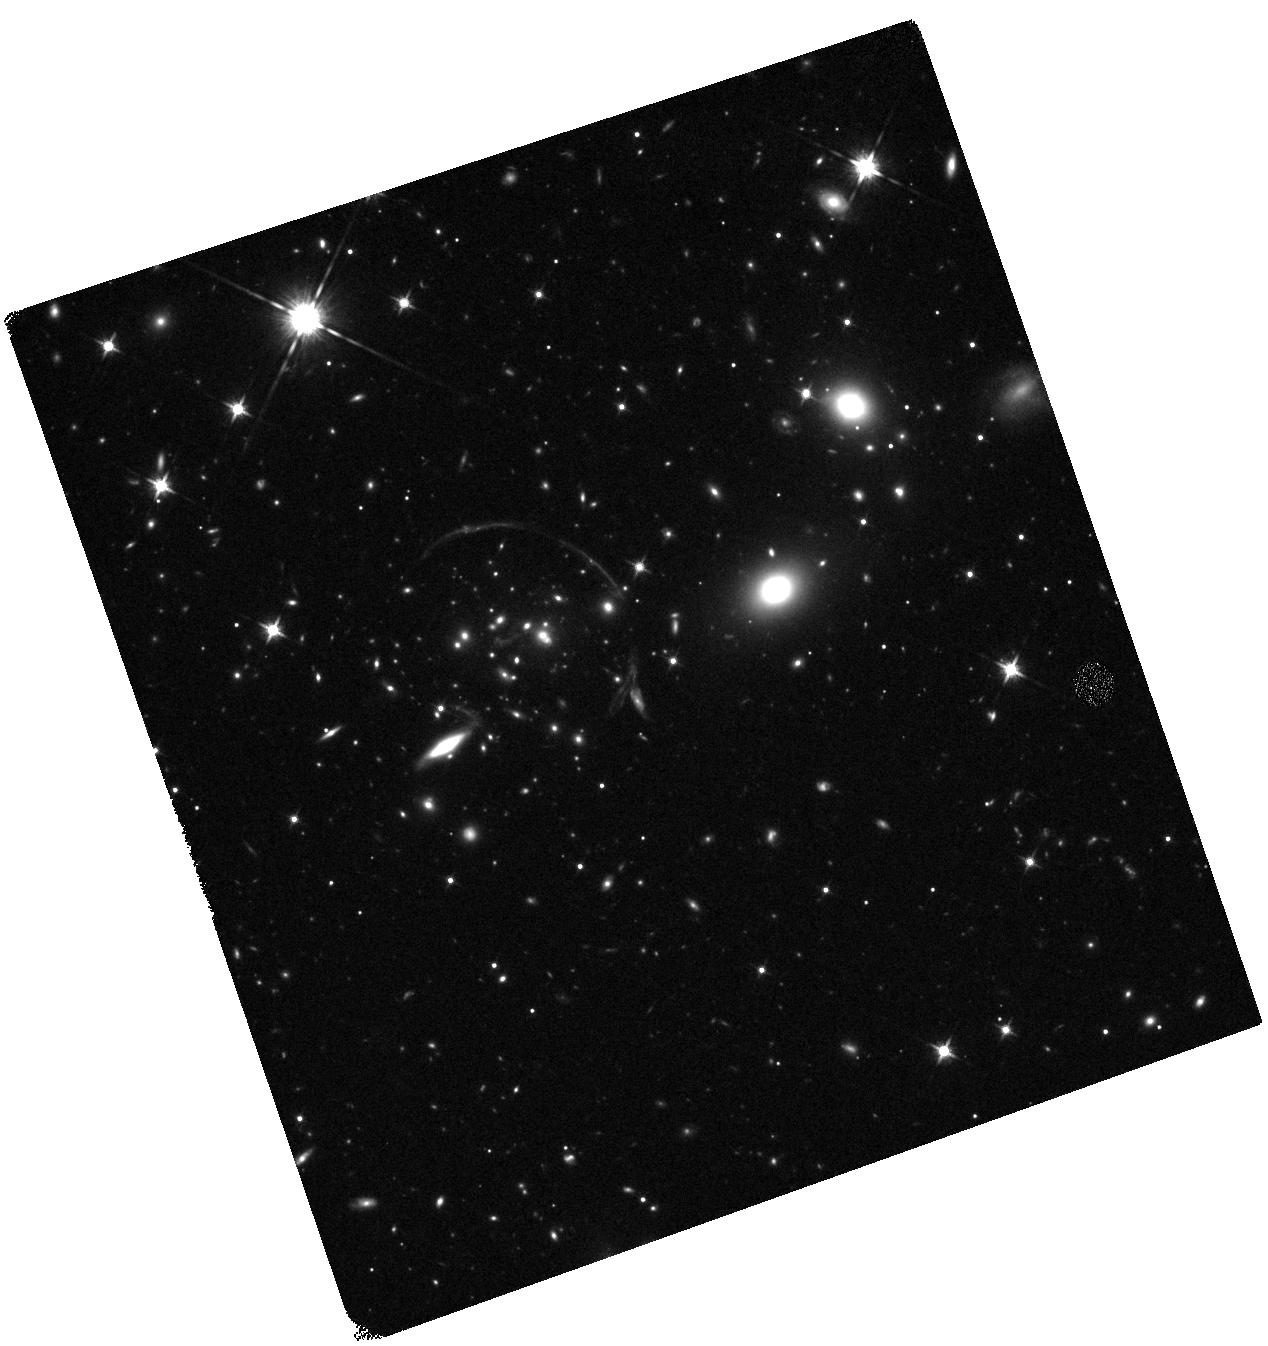
Target: DESJ2011-5228
Instrument: WFC3/IR
Filter: F125W
Exposure: 23 min
Observation ID: hst_14630_01_wfc3_ir_f125w_id8o01

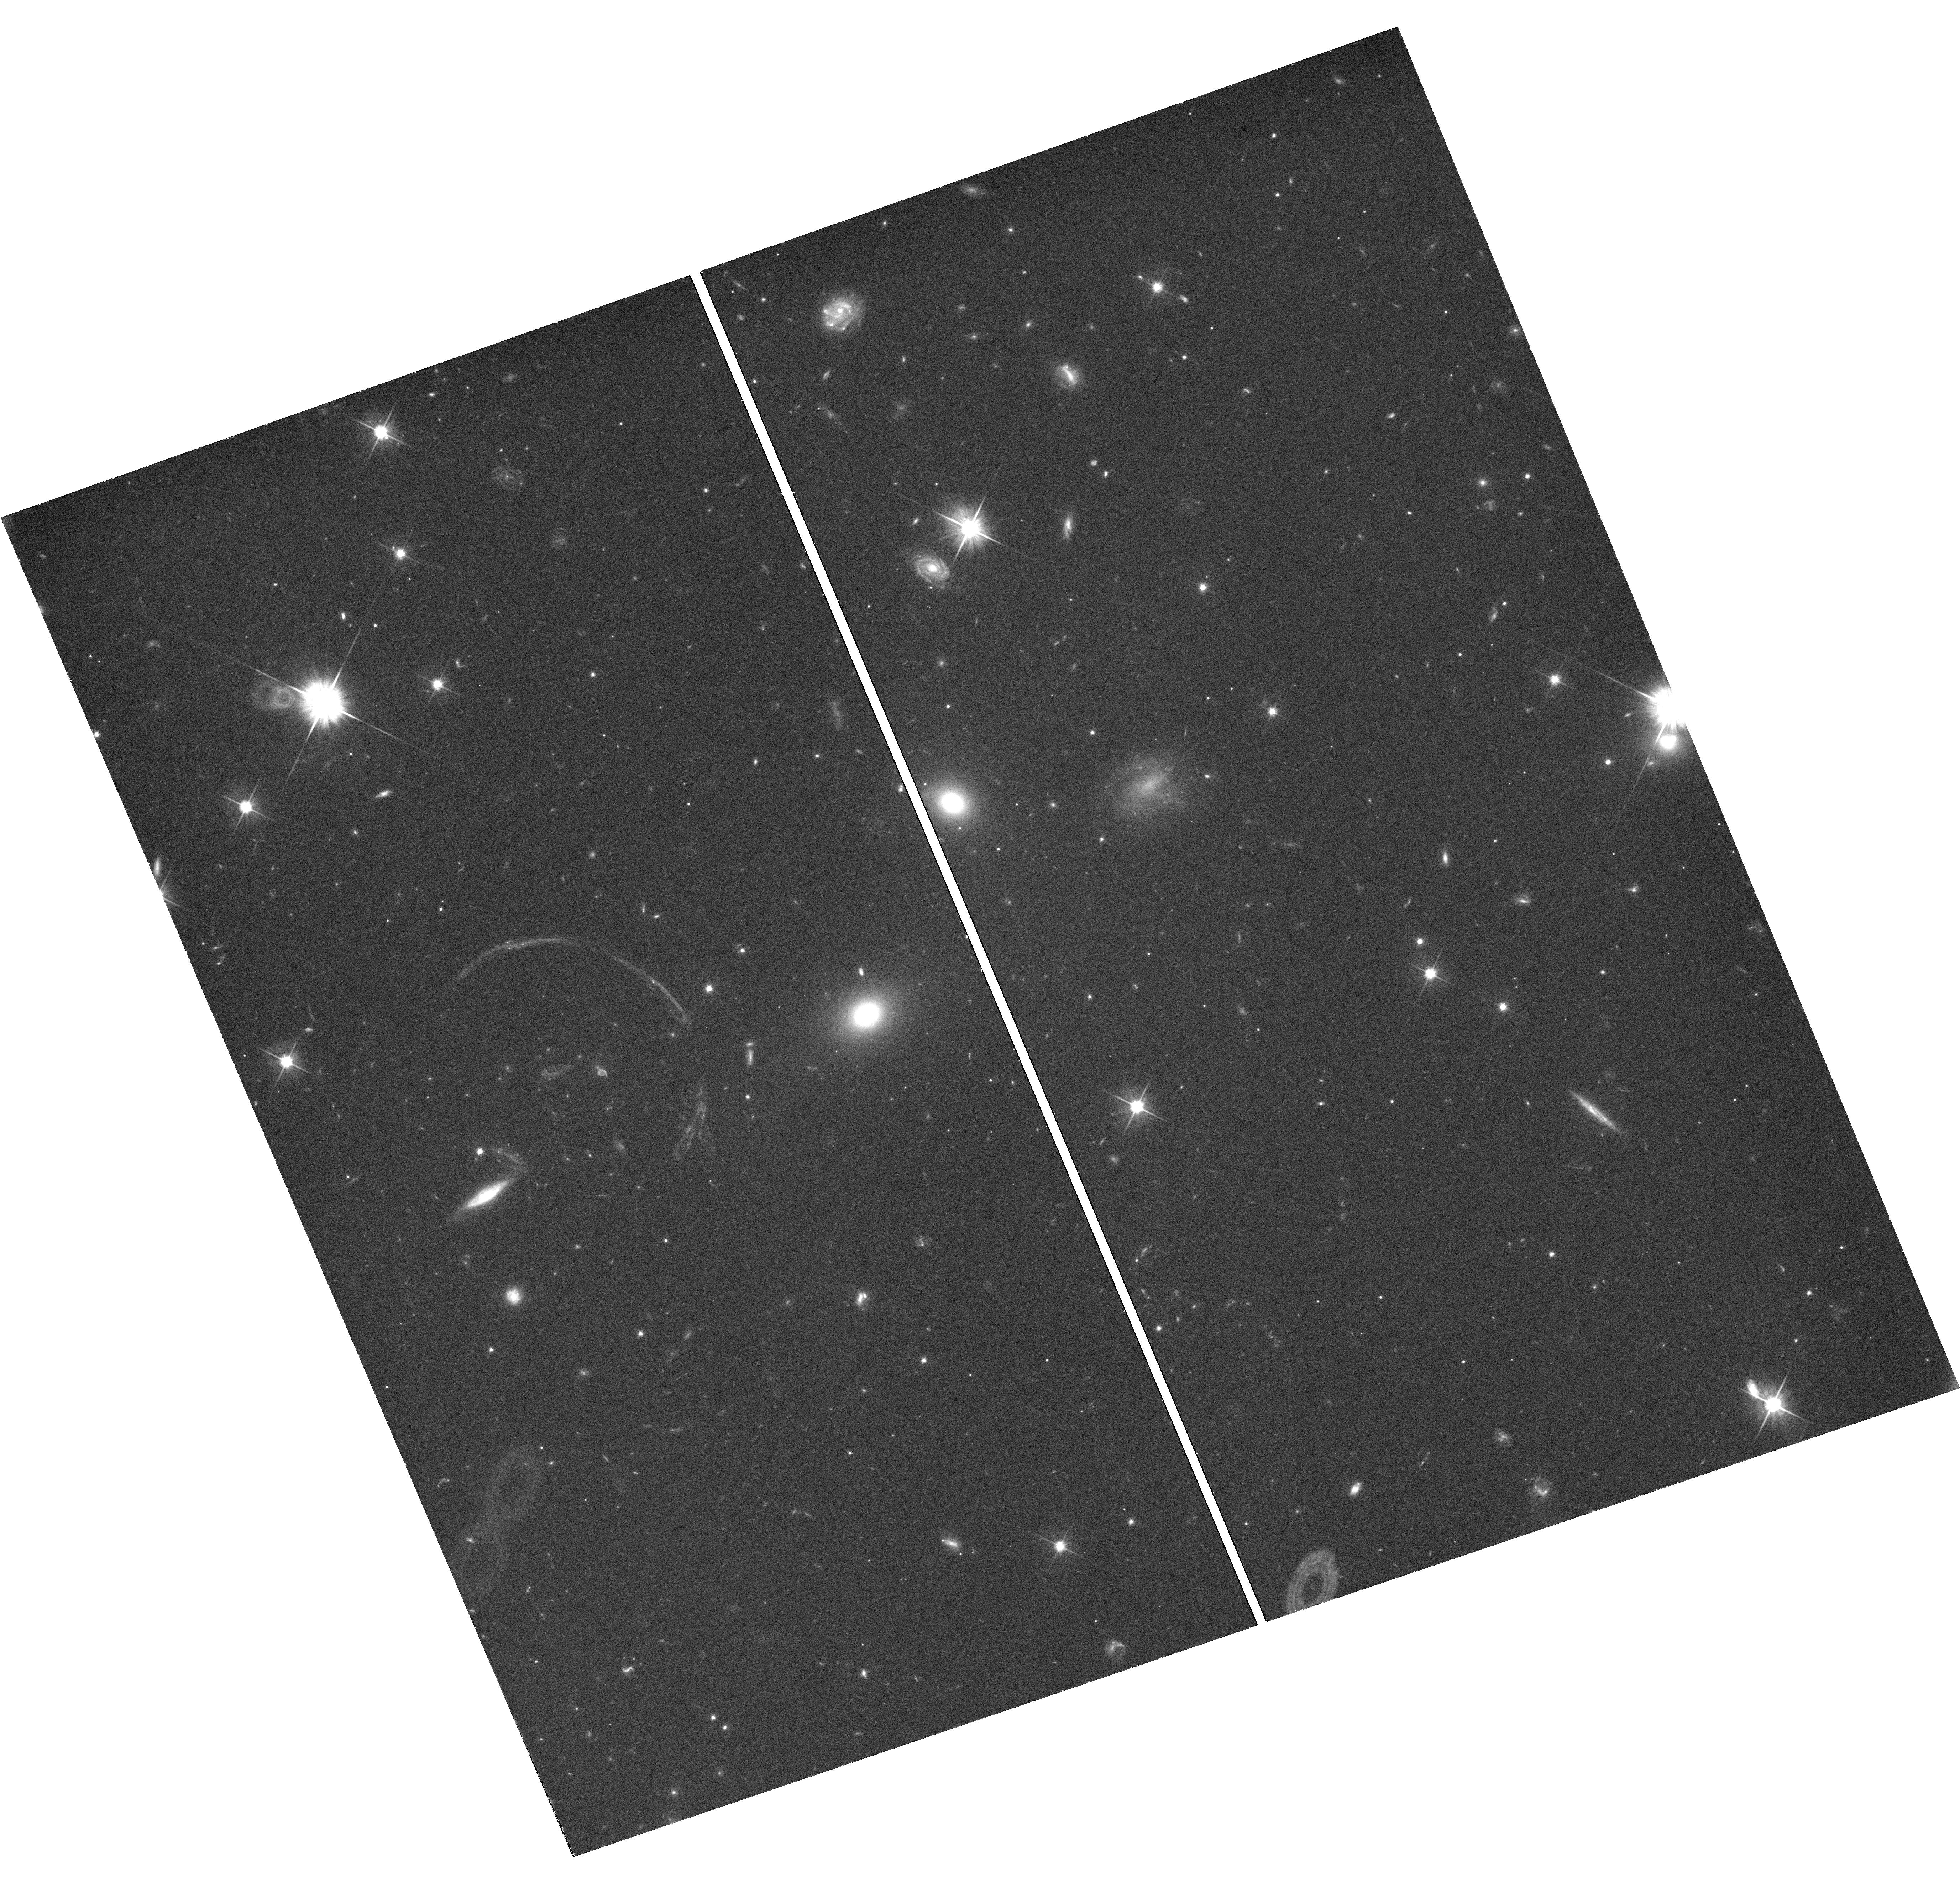
Target: DESJ2011-5228
Instrument: WFC3/UVIS
Filter: F606W
Exposure: 45 min
Observation ID: hst_14630_01_wfc3_uvis_f606w_id8o01

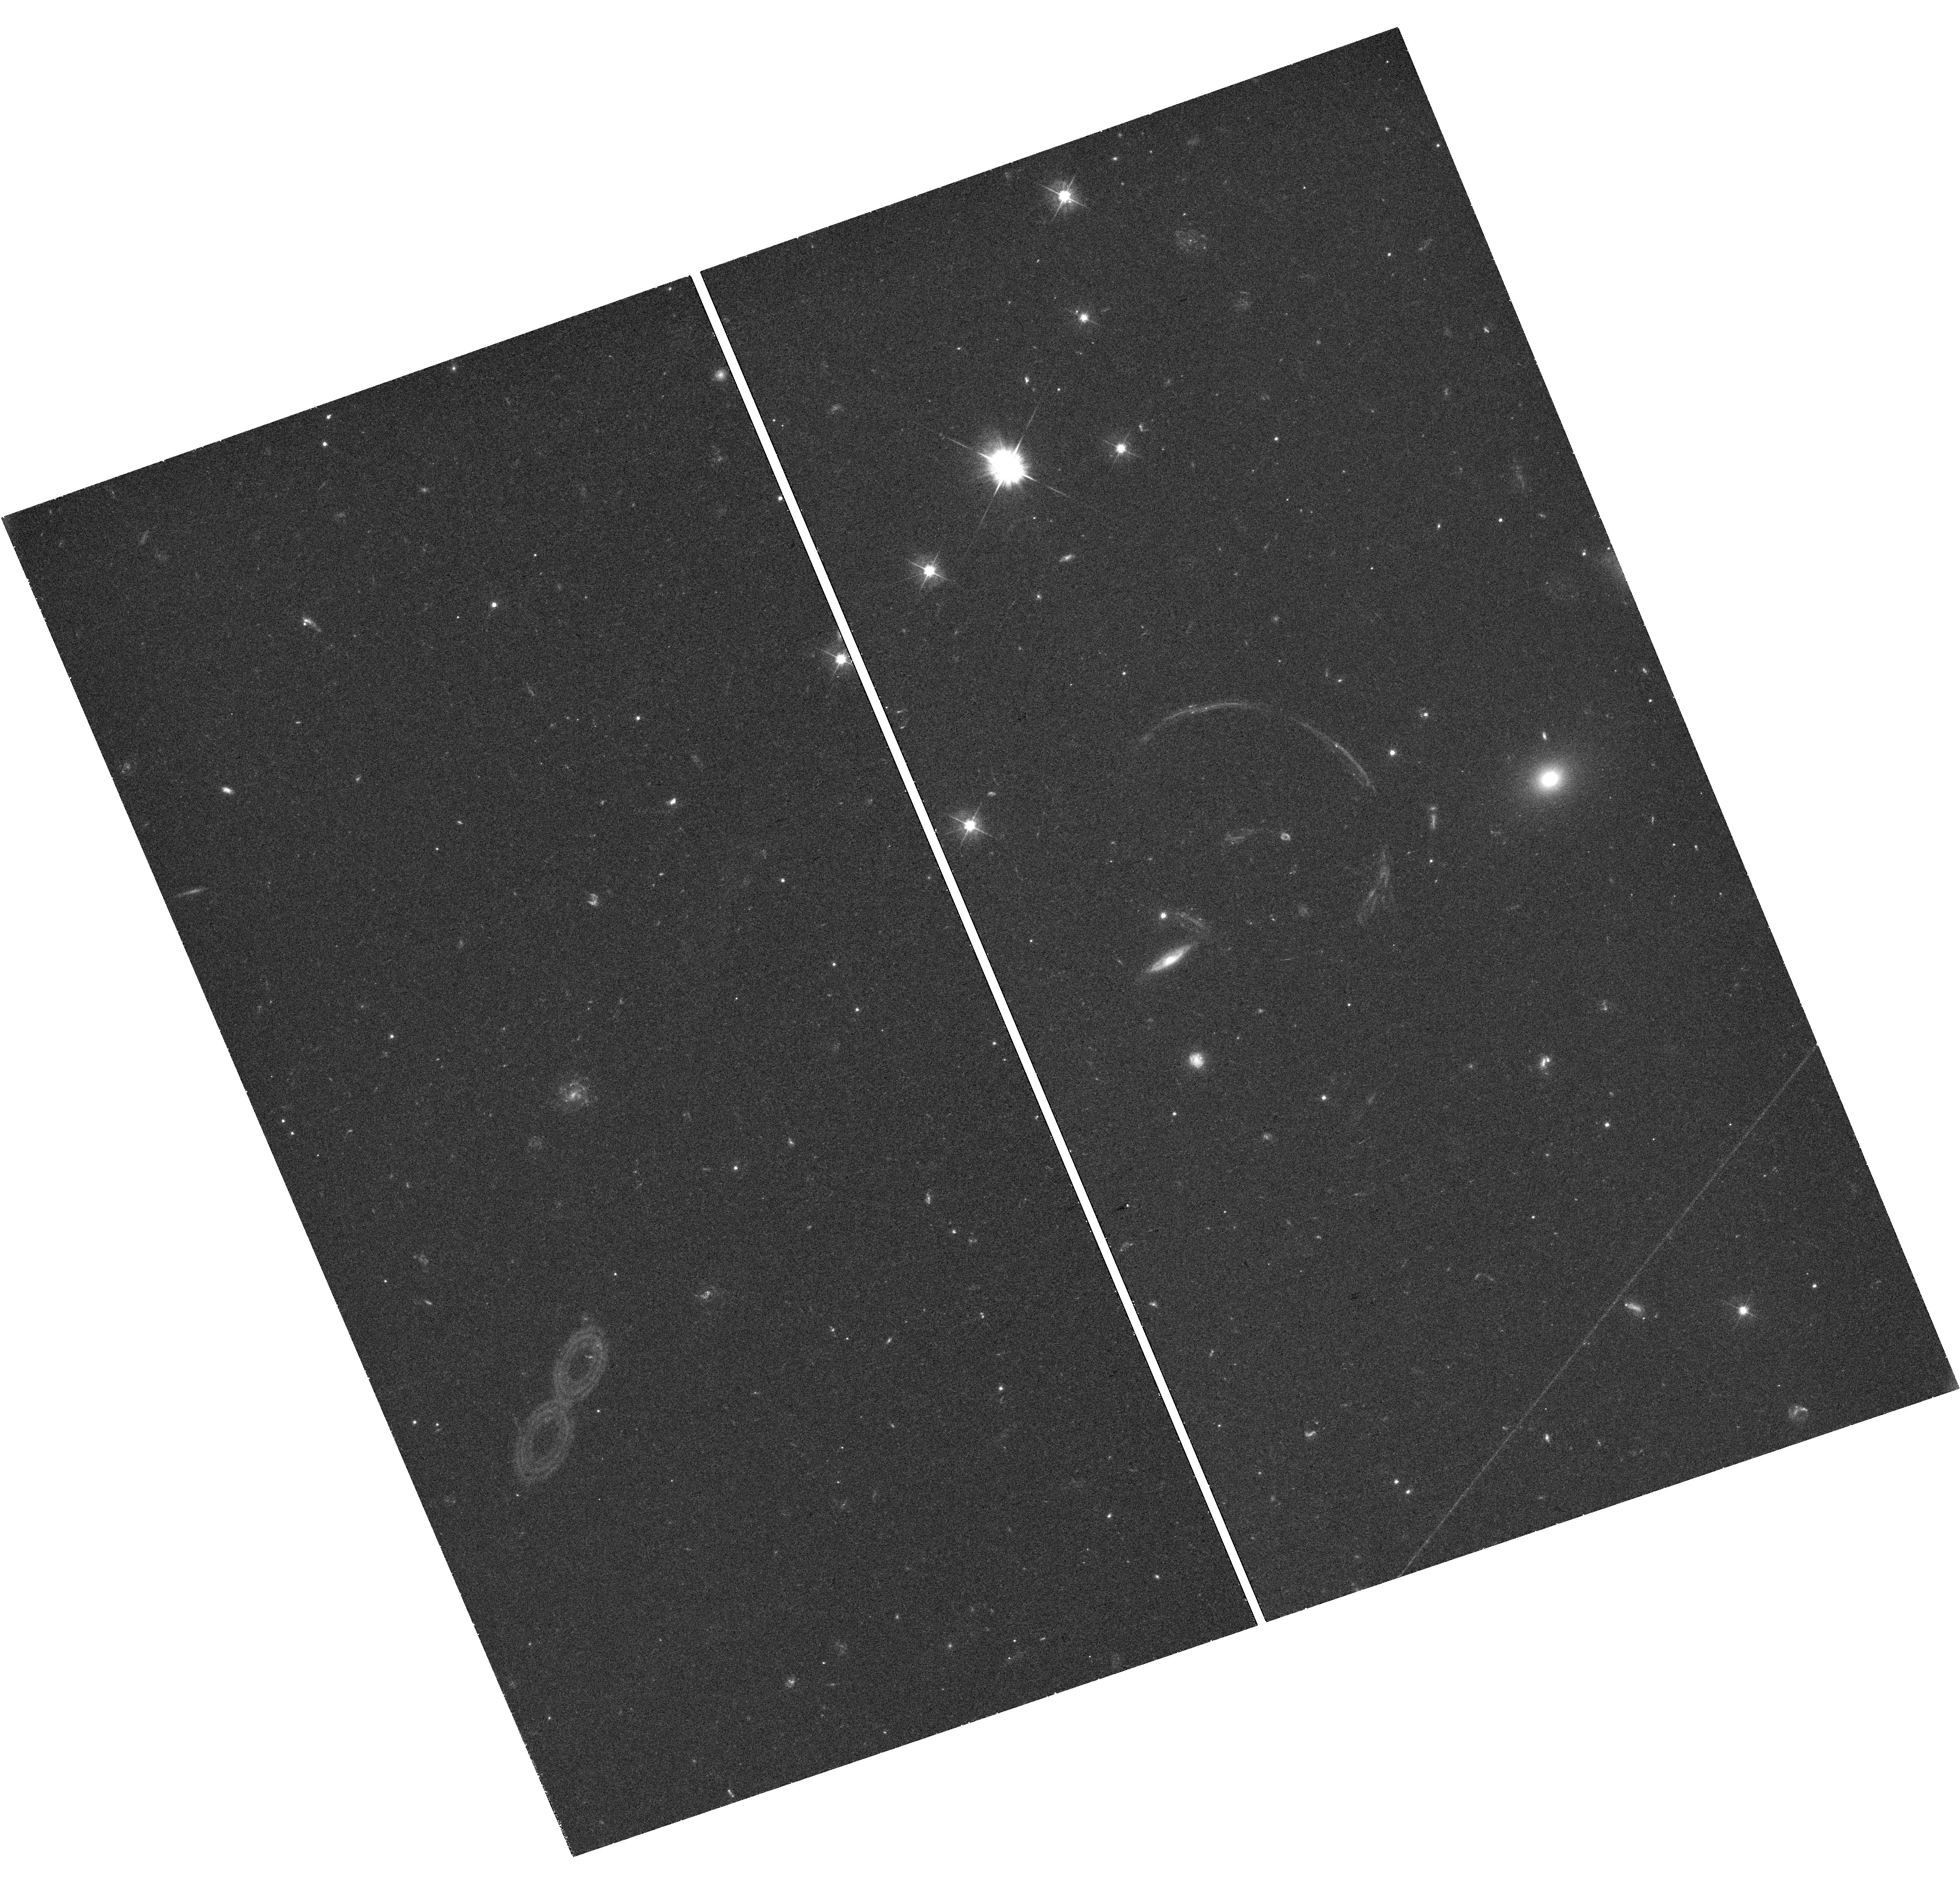
Target: DESJ2011-5228
Instrument: WFC3/UVIS
Filter: F475W
Exposure: 46 min
Observation ID: hst_14630_02_wfc3_uvis_f475w_id8o02

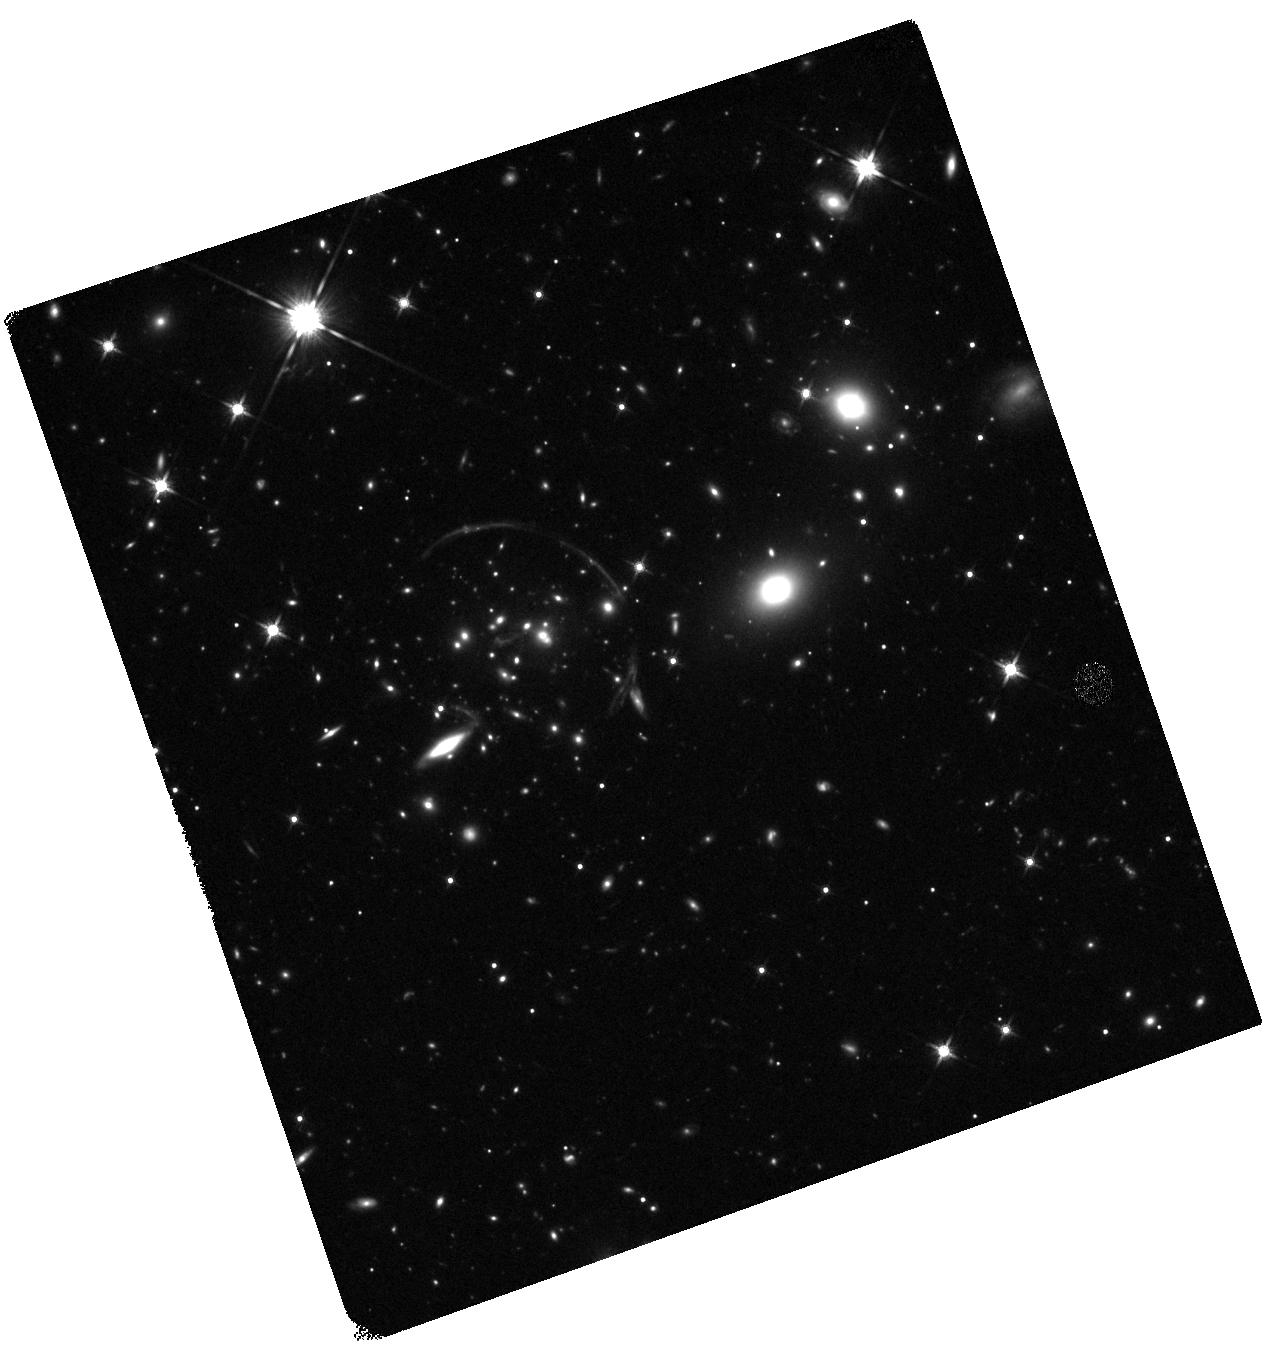
Target: DESJ2011-5228
Instrument: WFC3/IR
Filter: F140W
Exposure: 23 min
Observation ID: hst_14630_01_wfc3_ir_f140w_id8o01

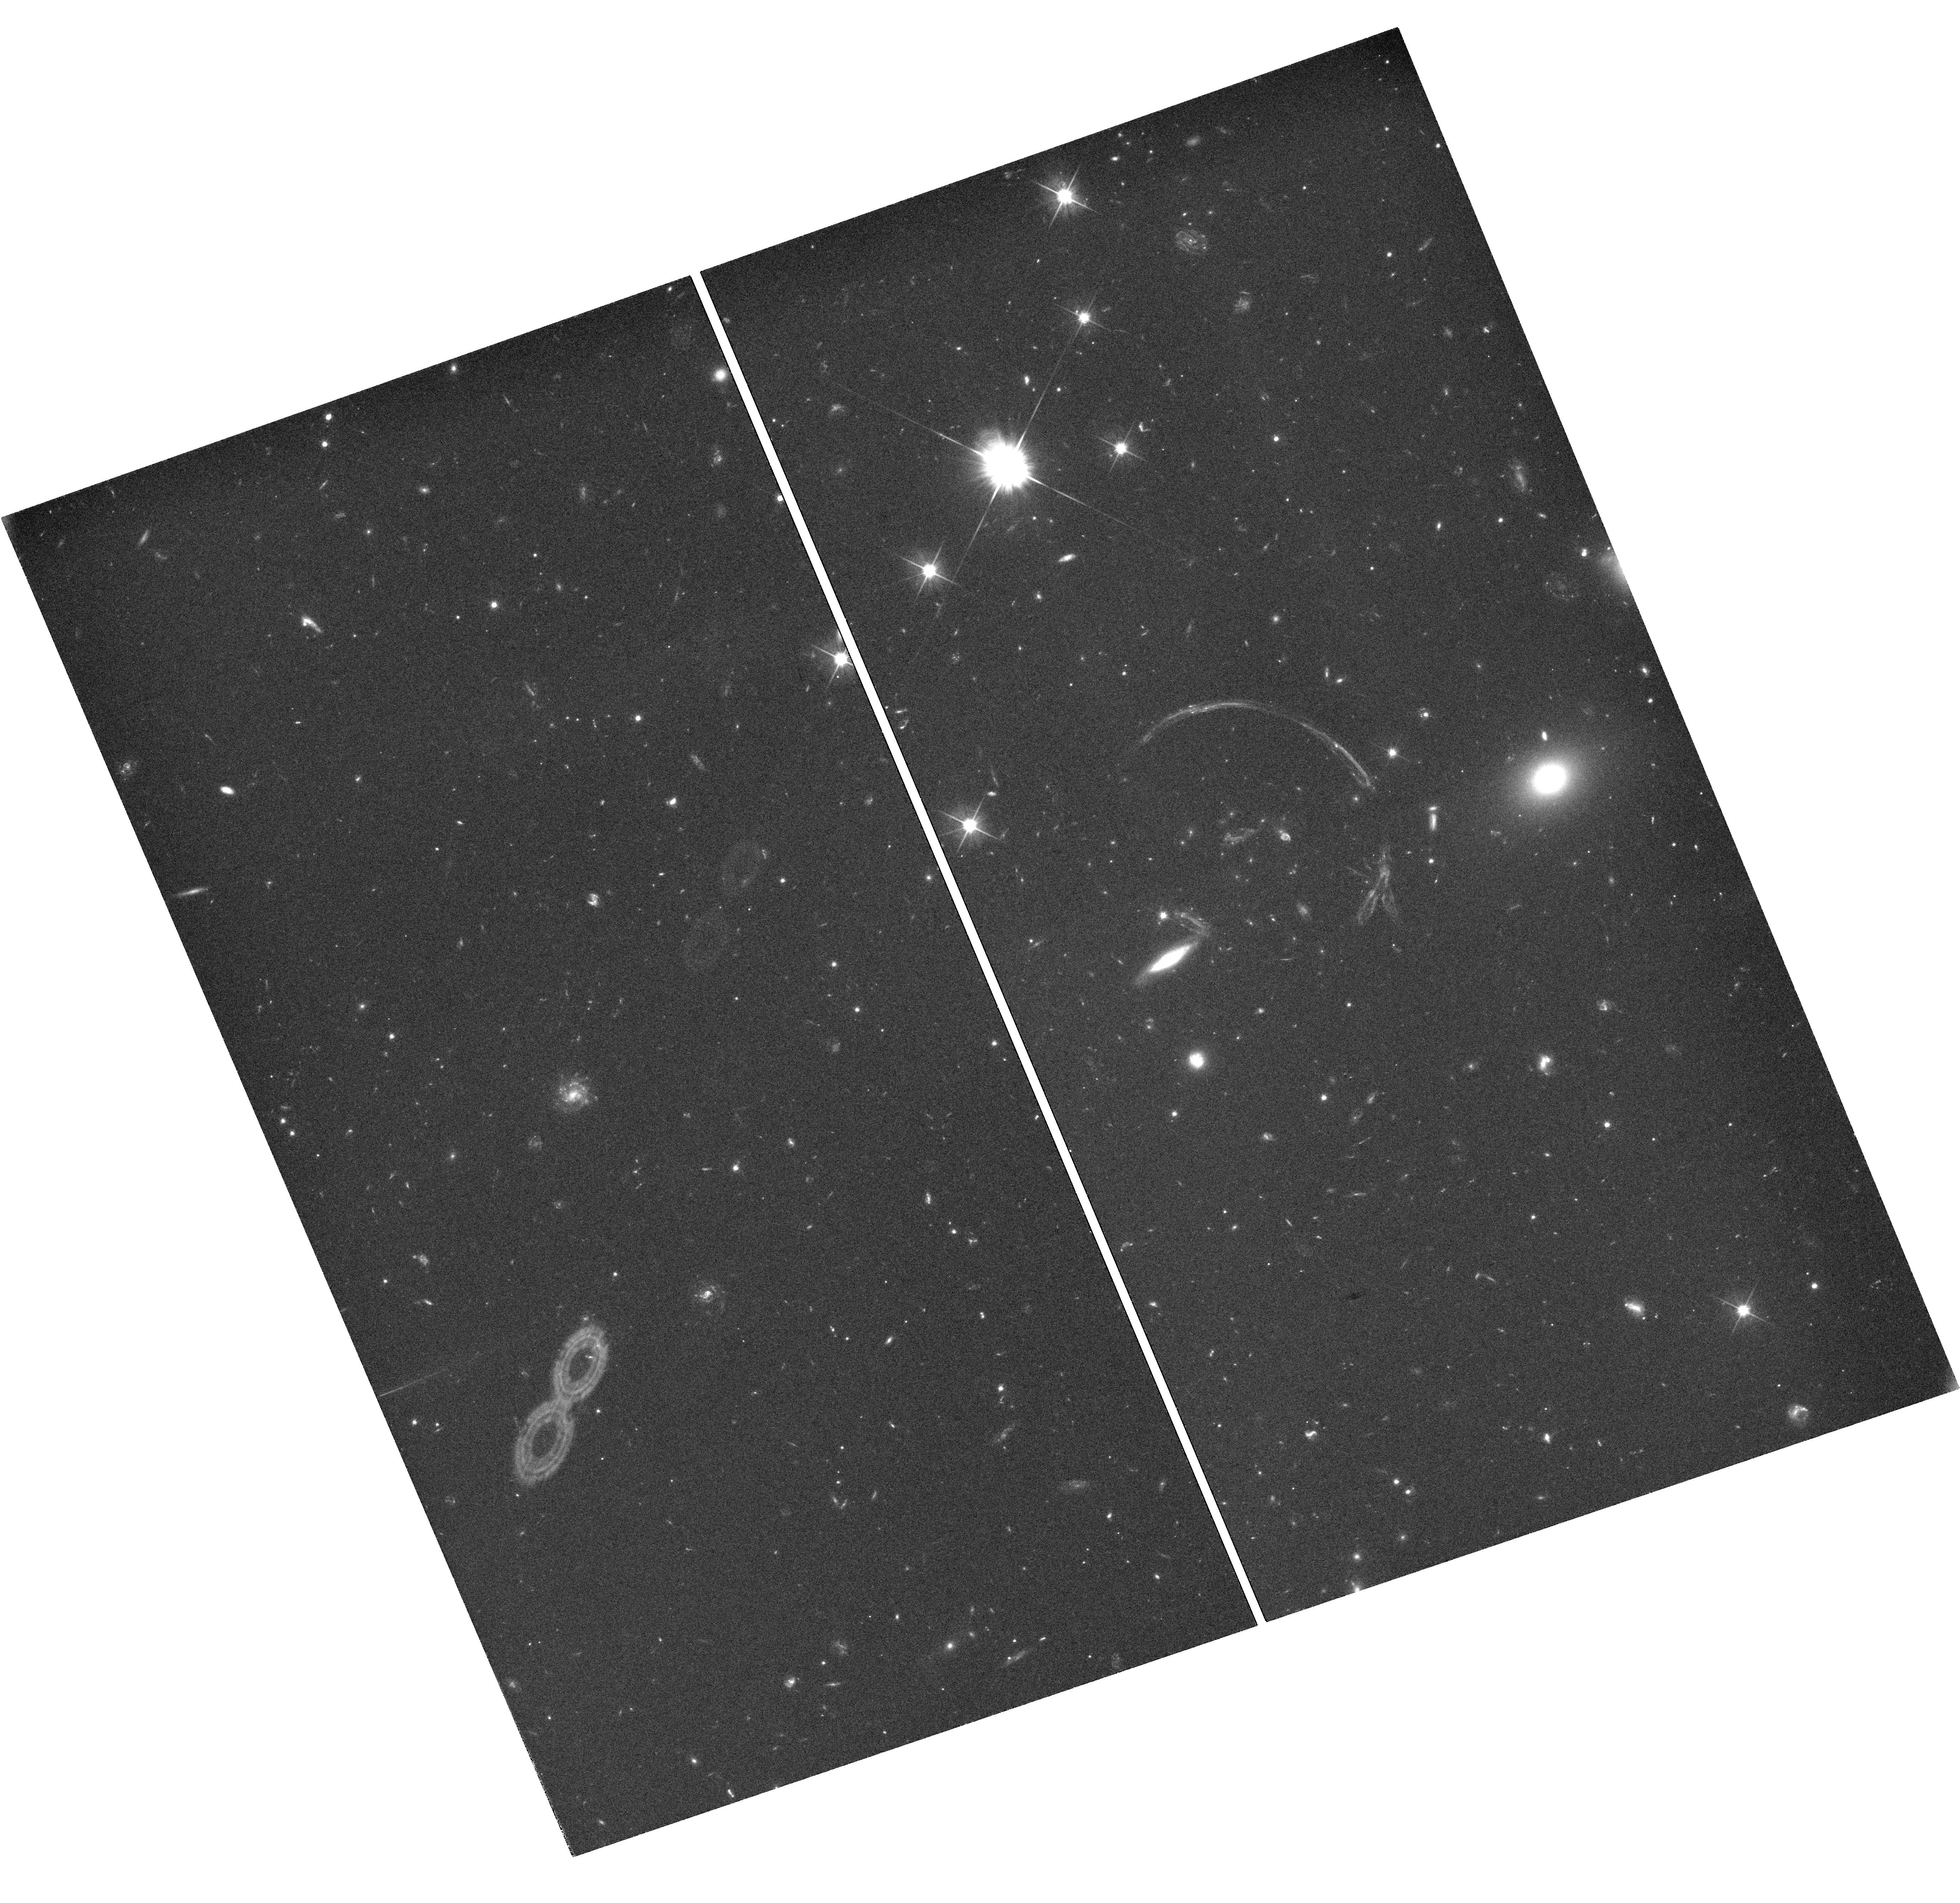
Target: DESJ2011-5228
Instrument: WFC3/UVIS
Filter: F606W
Exposure: 1.5 h
Observation ID: hst_14630_02_wfc3_uvis_f606w_id8o02

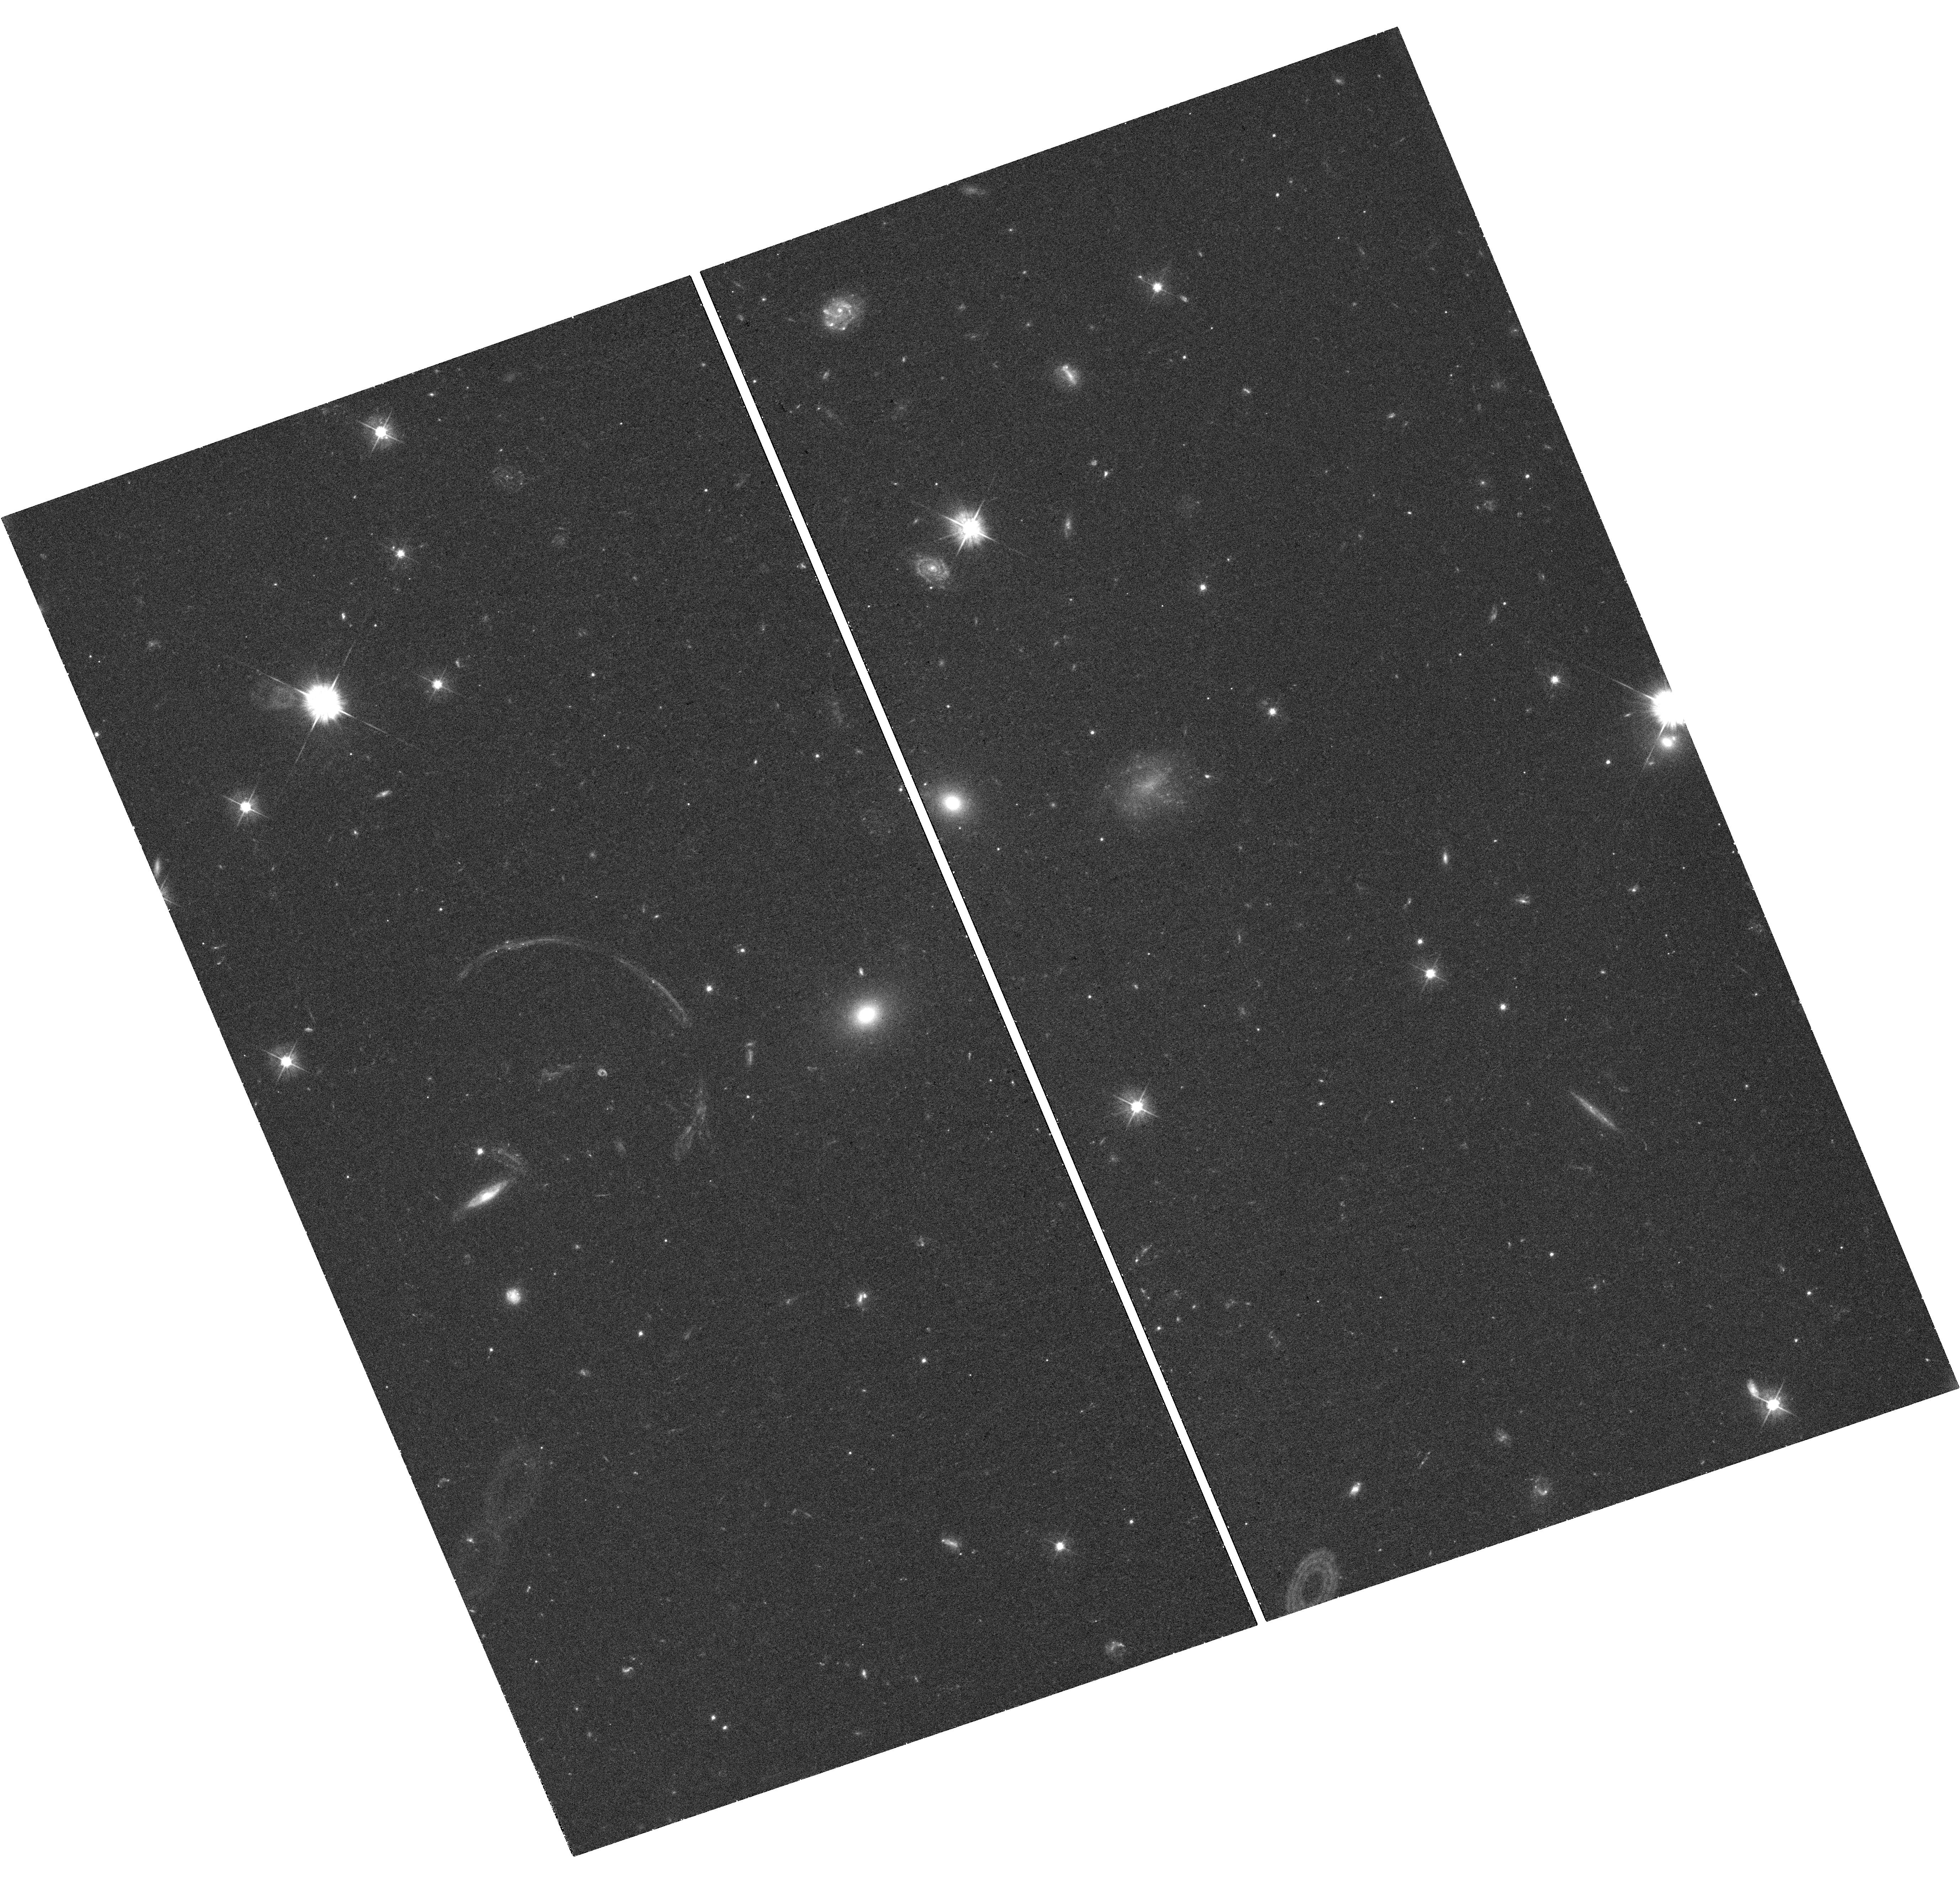
Target: DESJ2011-5228
Instrument: WFC3/UVIS
Filter: F475W
Exposure: 45 min
Observation ID: hst_14630_01_wfc3_uvis_f475w_id8o01

A unique probe of the dark matter distribution in a halo at z=1: A strong lens with a bright central image (PI: Collett, Thomas E.)

Cosmological dark matter simulations predict that the central regions of halos have 1/r density cusps. Baryonic processes and dark matter microphysics may resculpt these dark matter cusps, but these process are poorly understood and only weakly constrained by observations of a few low redshift halos. We have discovered a strong lensing cluster at redshift 1 that includes a bright central image like no other: the central image is resolved! This makes for a uniquely powerful probe of the central regions of a dark matter halo without the need for additional dynamical constraints. An NFW halo cannot reconstruct the data: modelling of our DECam imaging with a double powerlaw density profile shows that the central slope must be much shallower than 1/r over at least the central 35 kpc. We propose to obtain high resolution imaging of this lens with WFC3. This data will be able to conclusively distinguish between a large core and an even larger shallow cusp. It will be the first such measurement at z = 1 and the most precise measurement of the central DM profile of a cluster ever made. The data will also allow for an investigation of dark matter substructures at z=1. When combined with cosmological hydrodynamical simulations these results will place new constraints on the range of baryonic processes and DM microphysics that can flatten the central density profiles of cluster DM halos over kiloparsec scales.